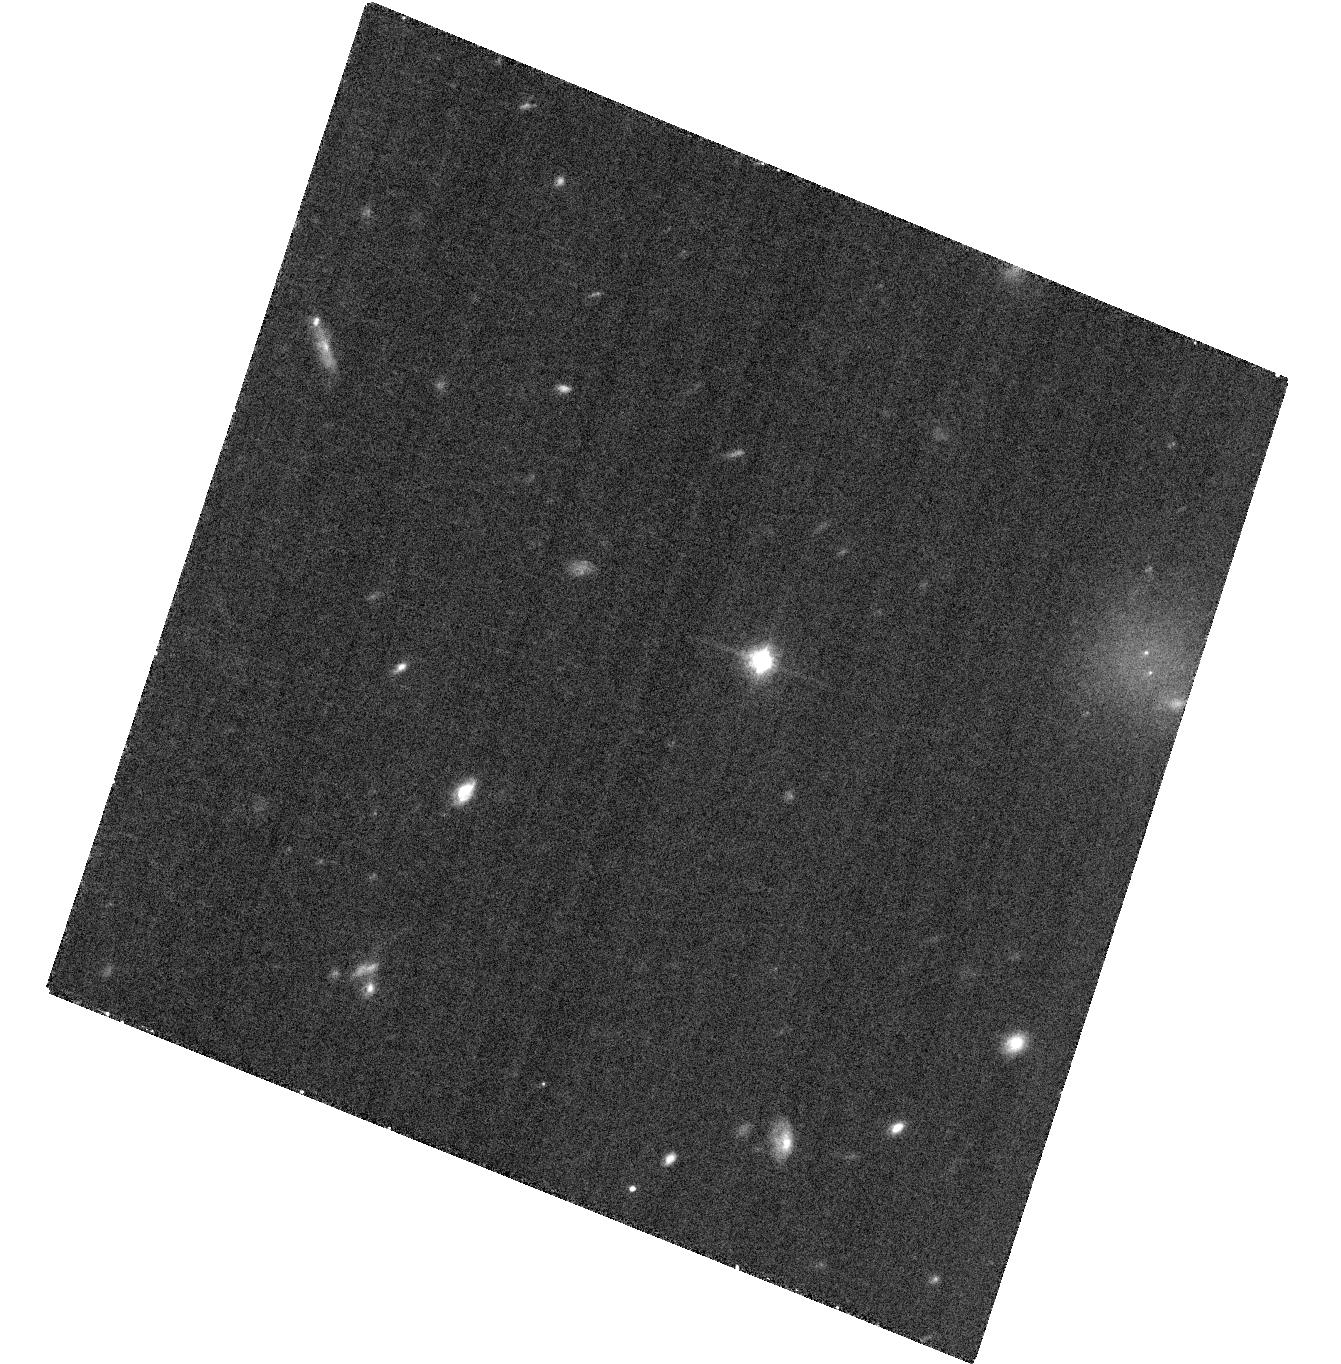
Target: SDSSJ042348.57-041403.5
Instrument: ACS/WFC
Filter: F814W
Exposure: 35 min
Observation ID: hst_12317_02_acs_wfc_f814w_jbg302

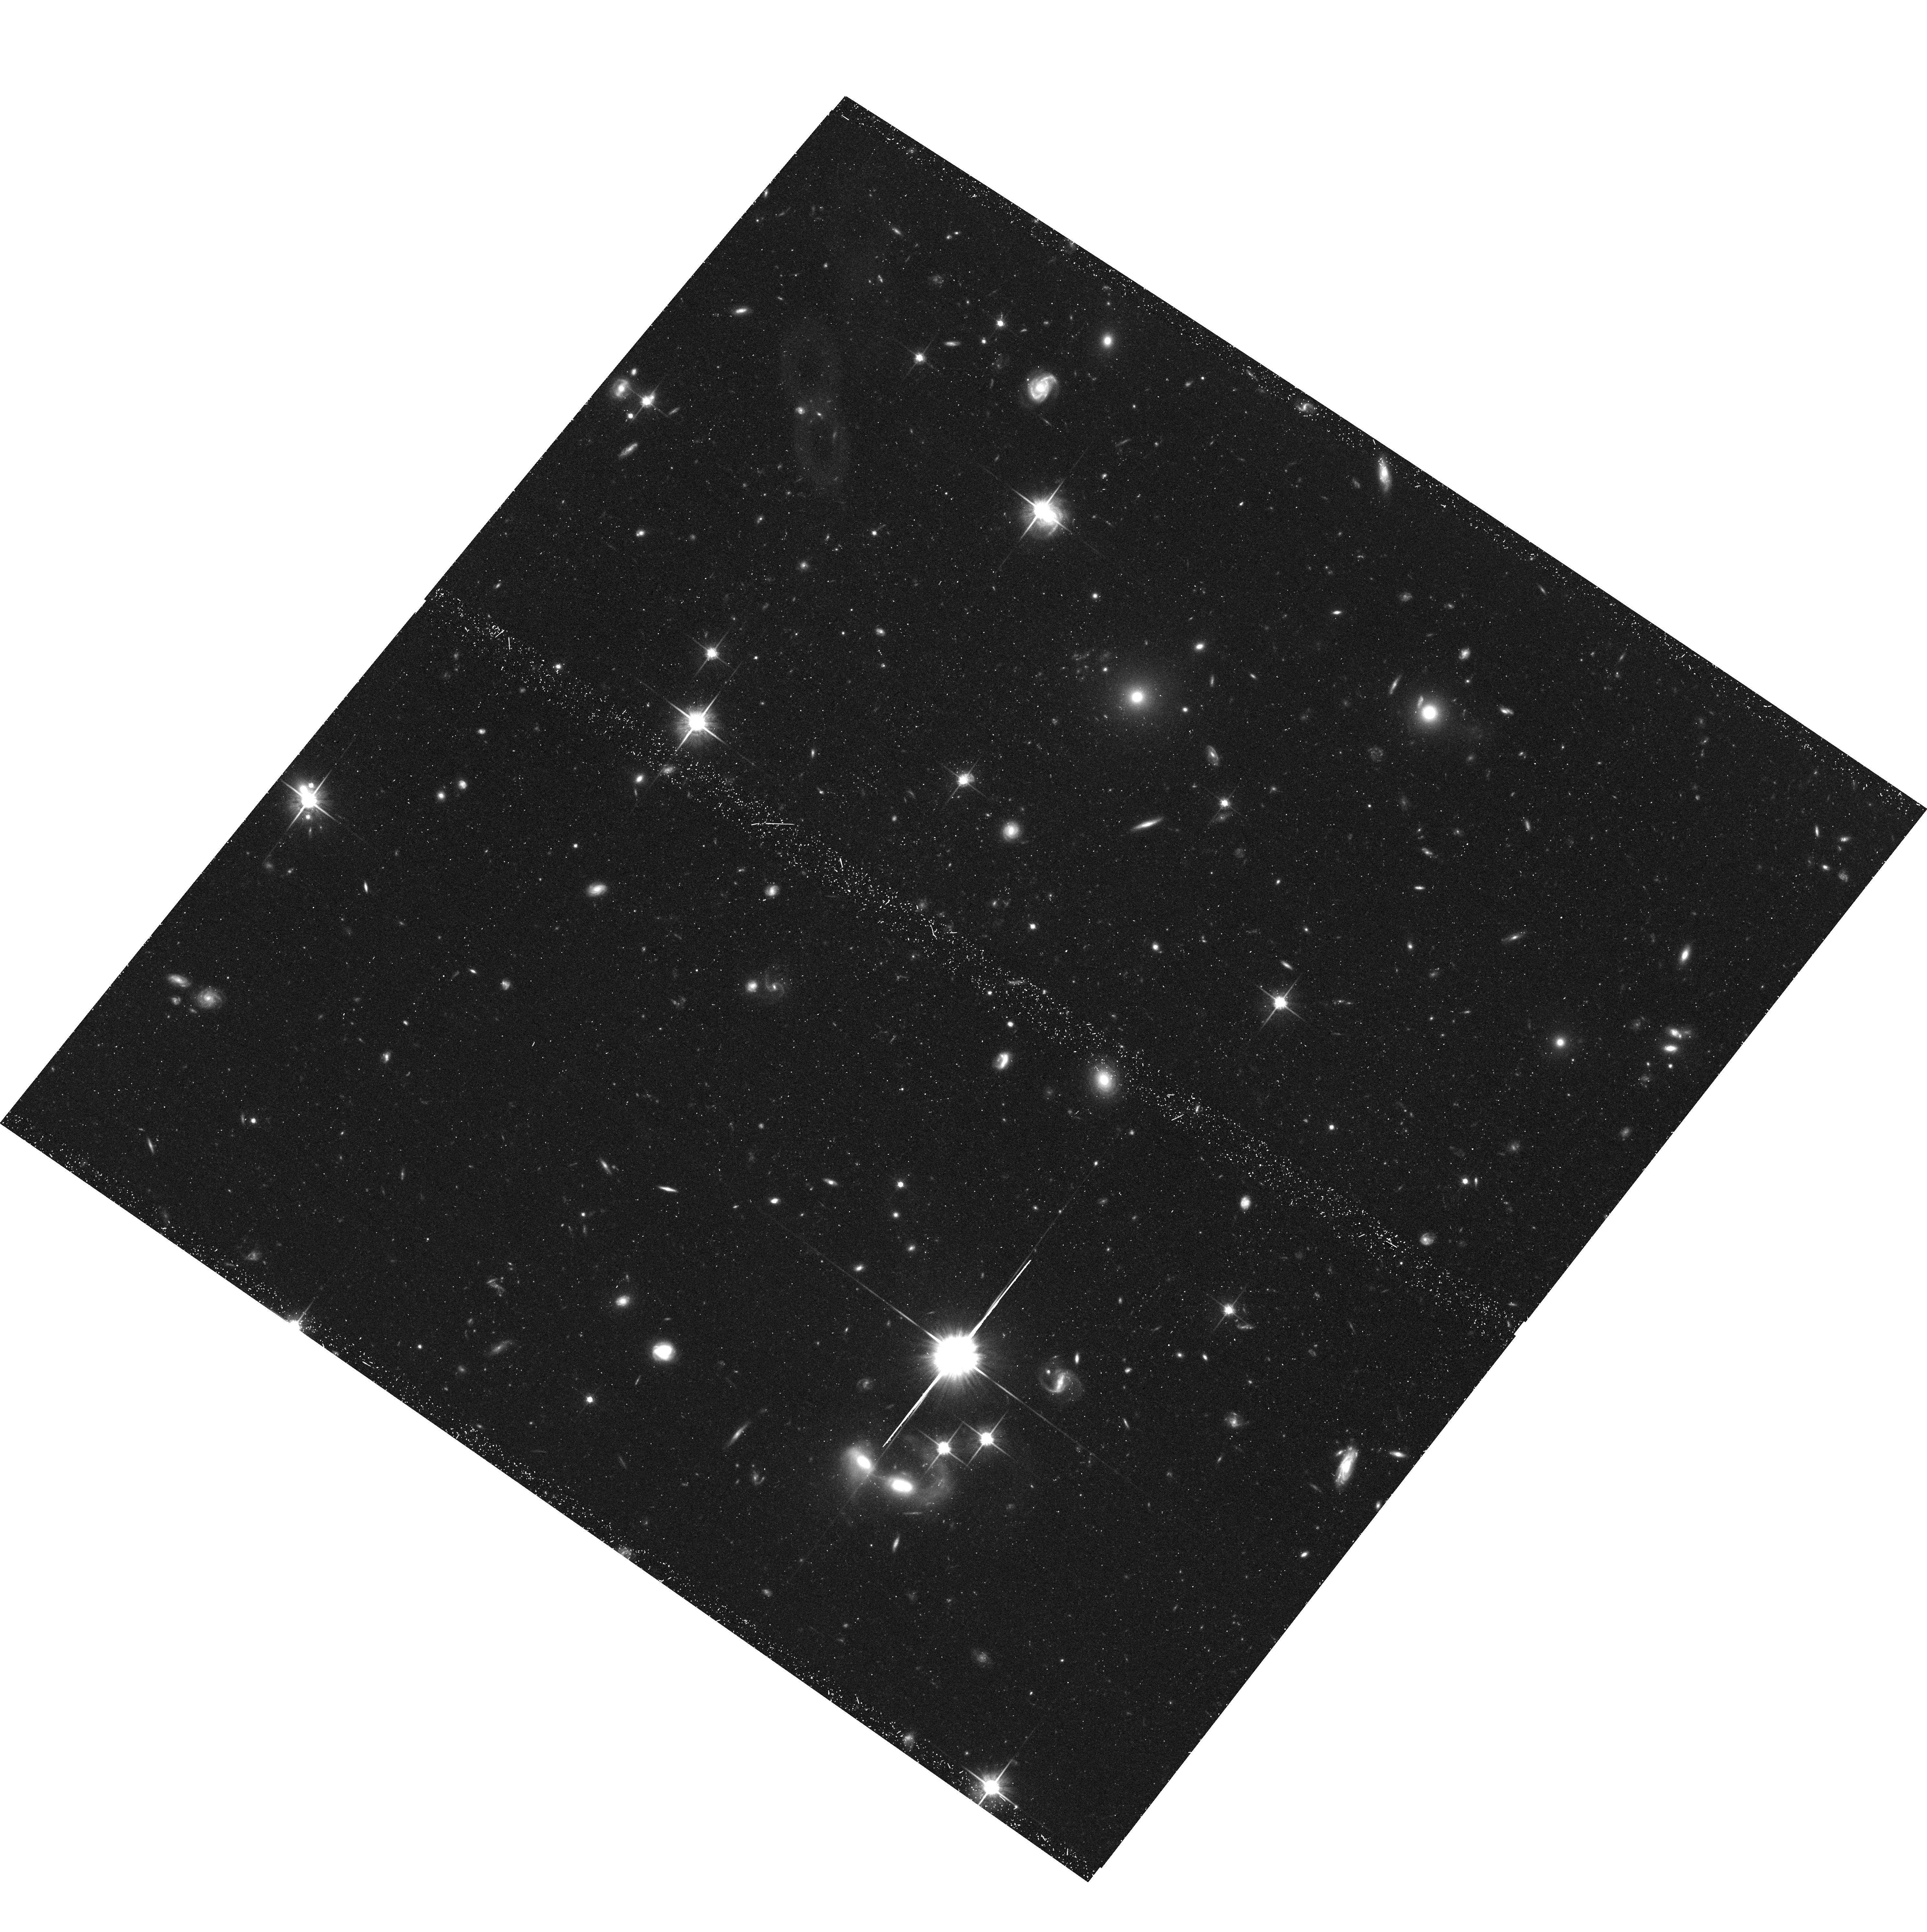
Target: 2MASSJ05185995-2828372
Instrument: ACS/WFC
Filter: F814W
Exposure: 42 min
Observation ID: hst_12317_03_acs_wfc_f814w_jbg303

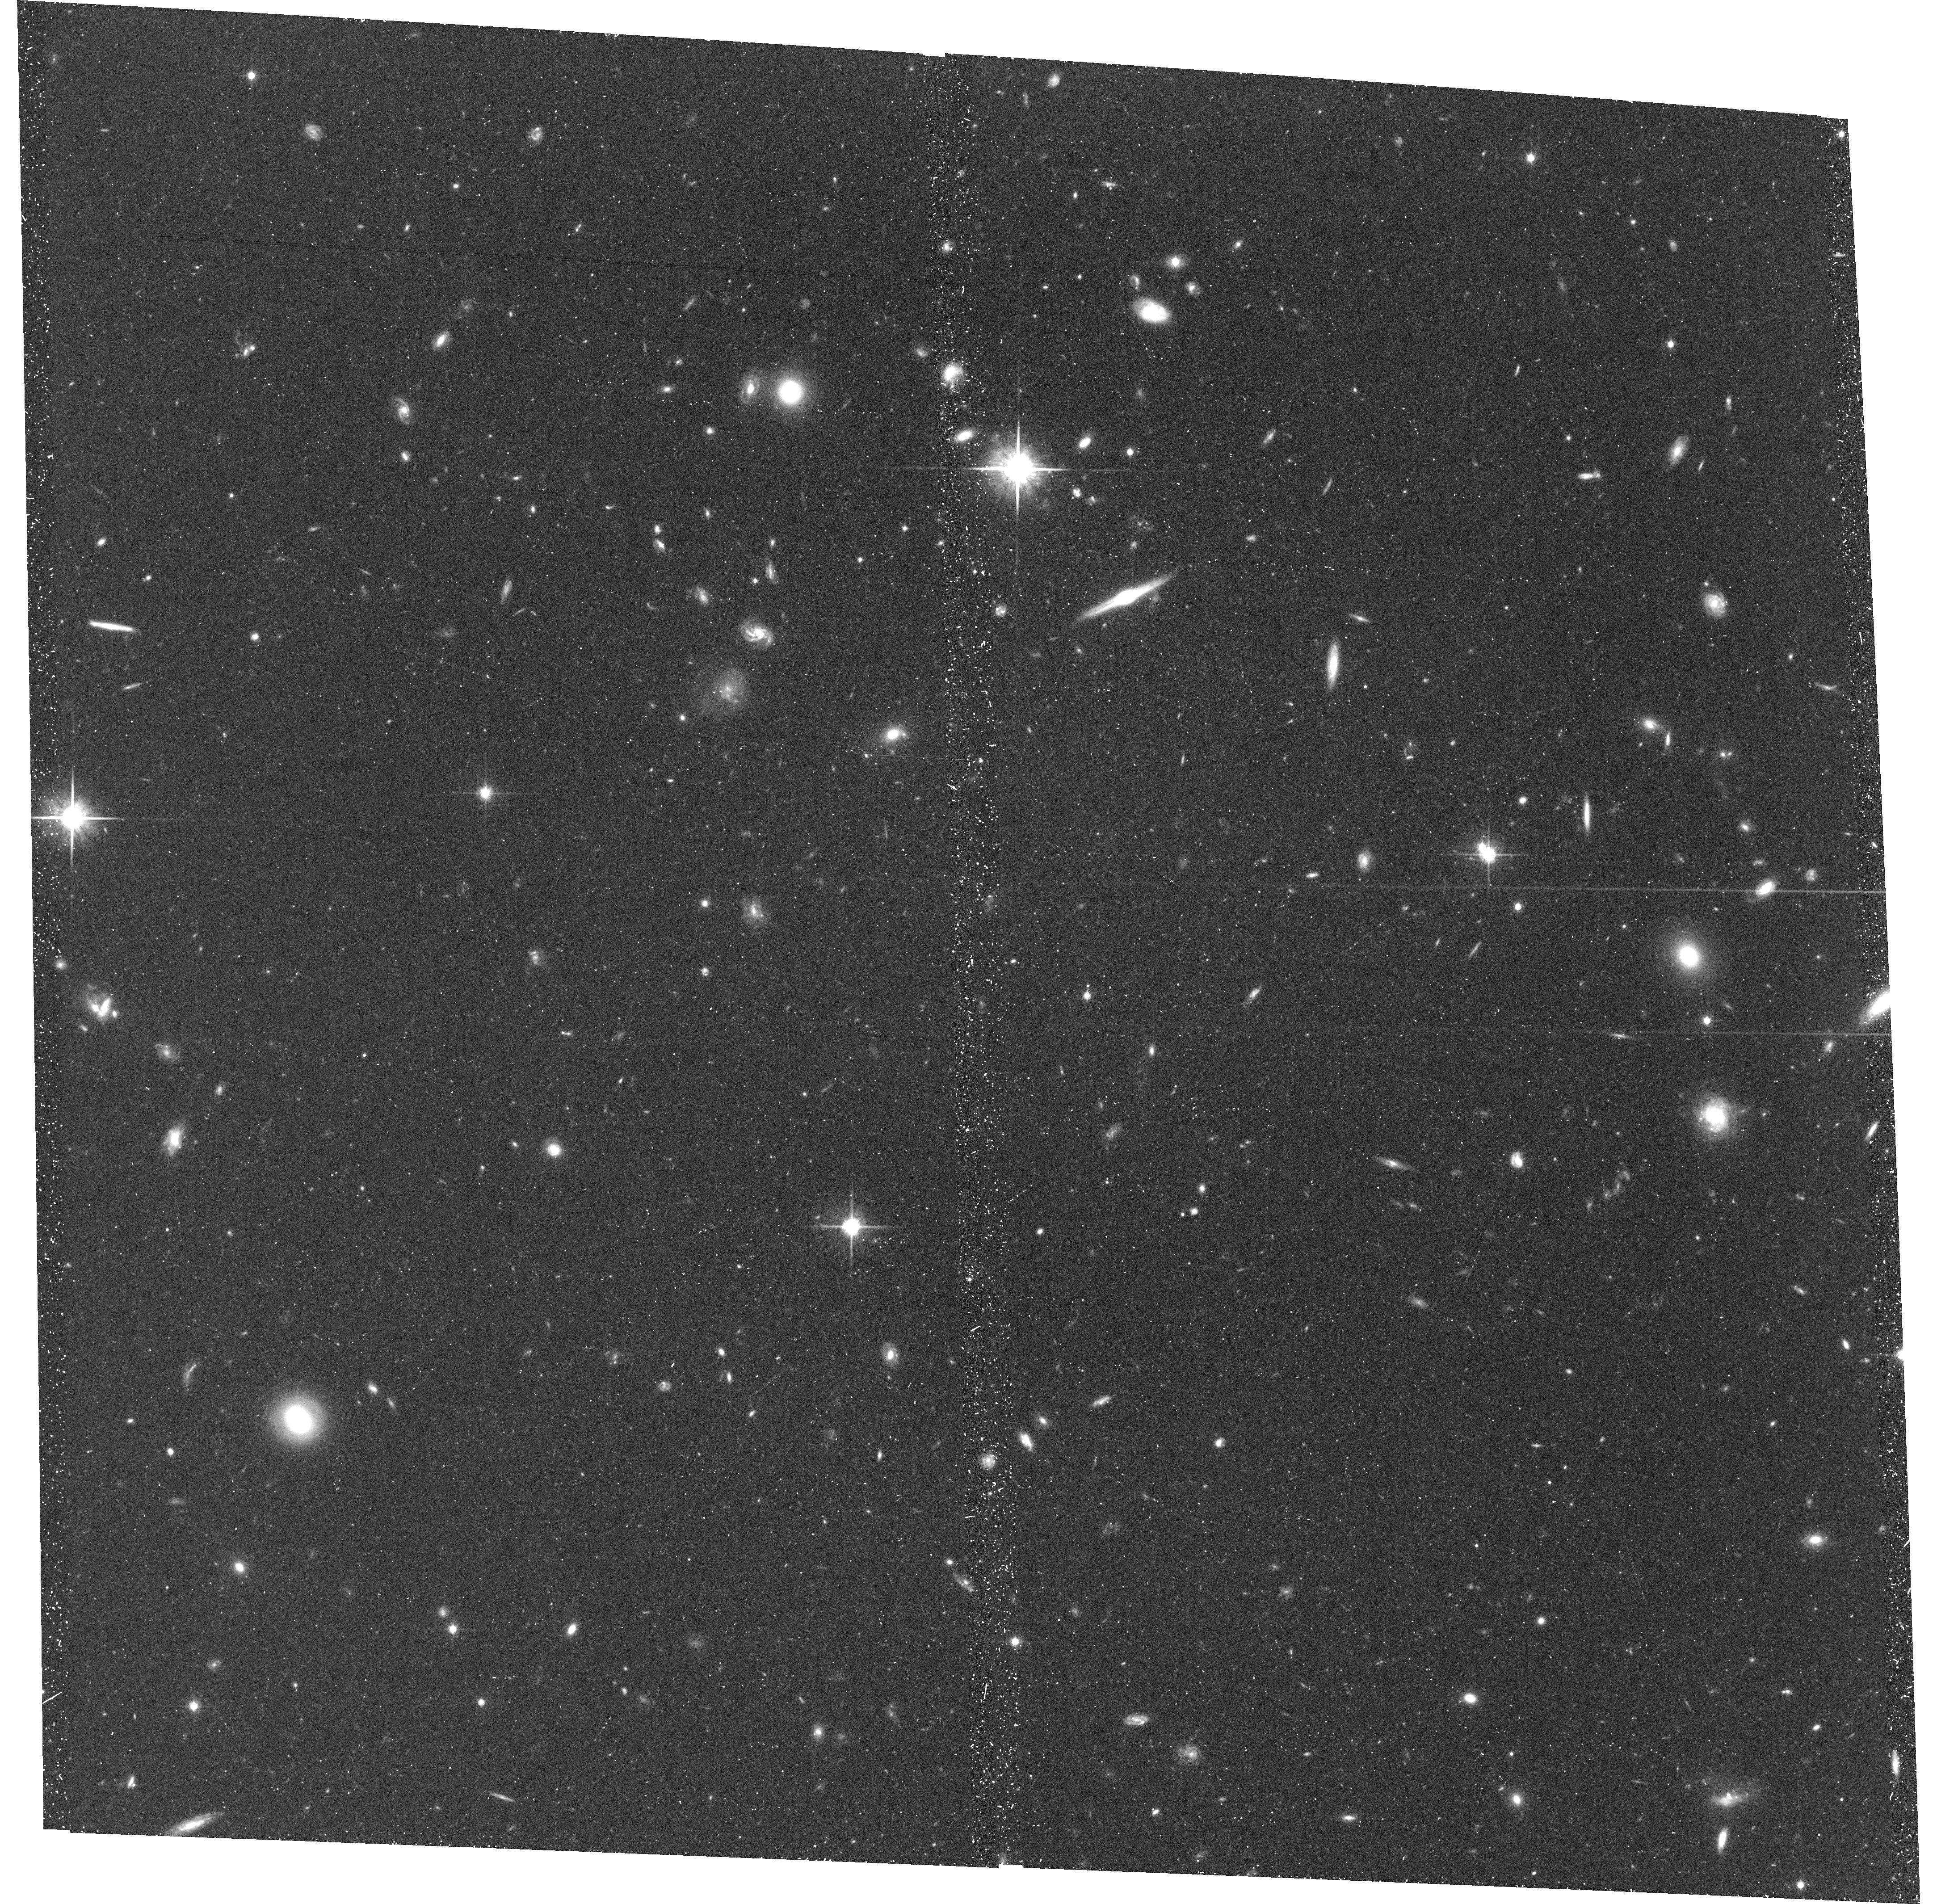
Target: SDSSJ092615.38+584720.9
Instrument: ACS/WFC
Filter: F814W
Exposure: 47 min
Observation ID: hst_12317_05_acs_wfc_f814w_jbg305

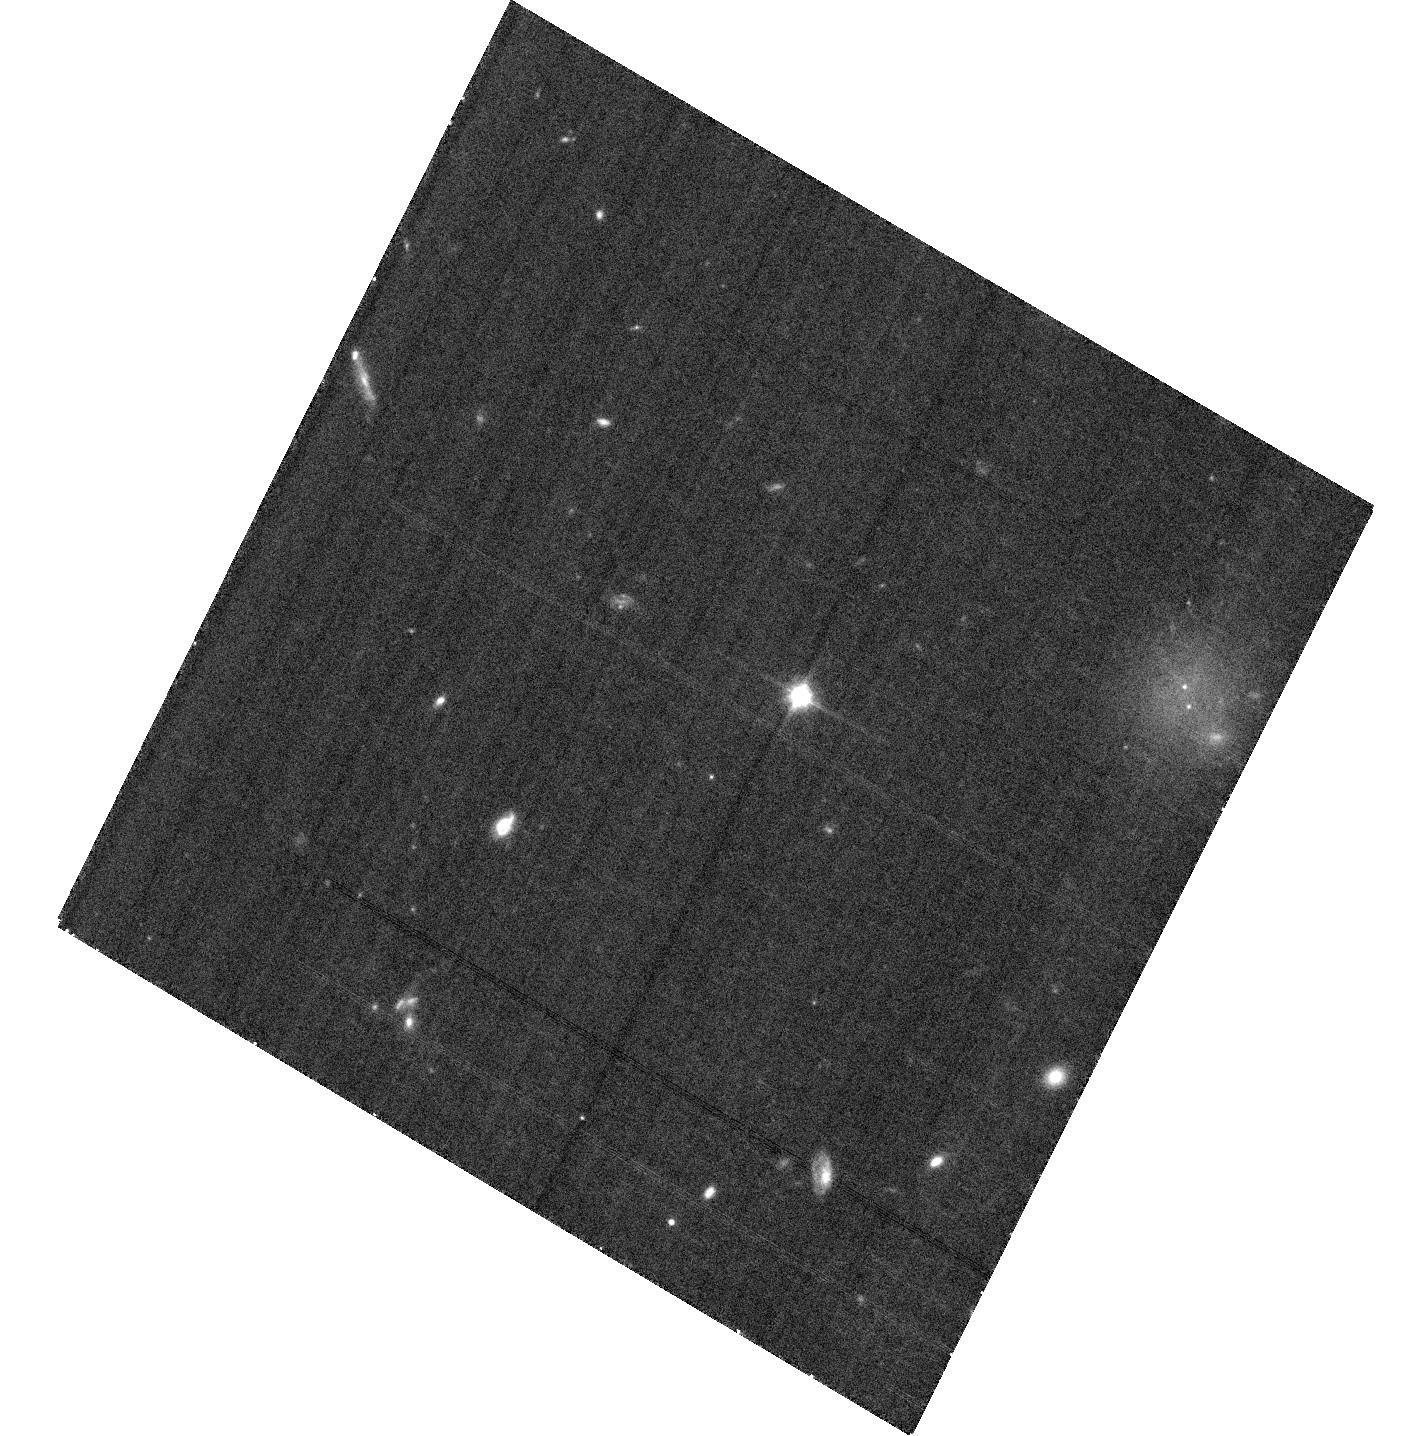
Target: SDSSJ042348.57-041403.5
Instrument: ACS/WFC
Filter: F814W
Exposure: 35 min
Observation ID: hst_12317_01_acs_wfc_f814w_jbg301

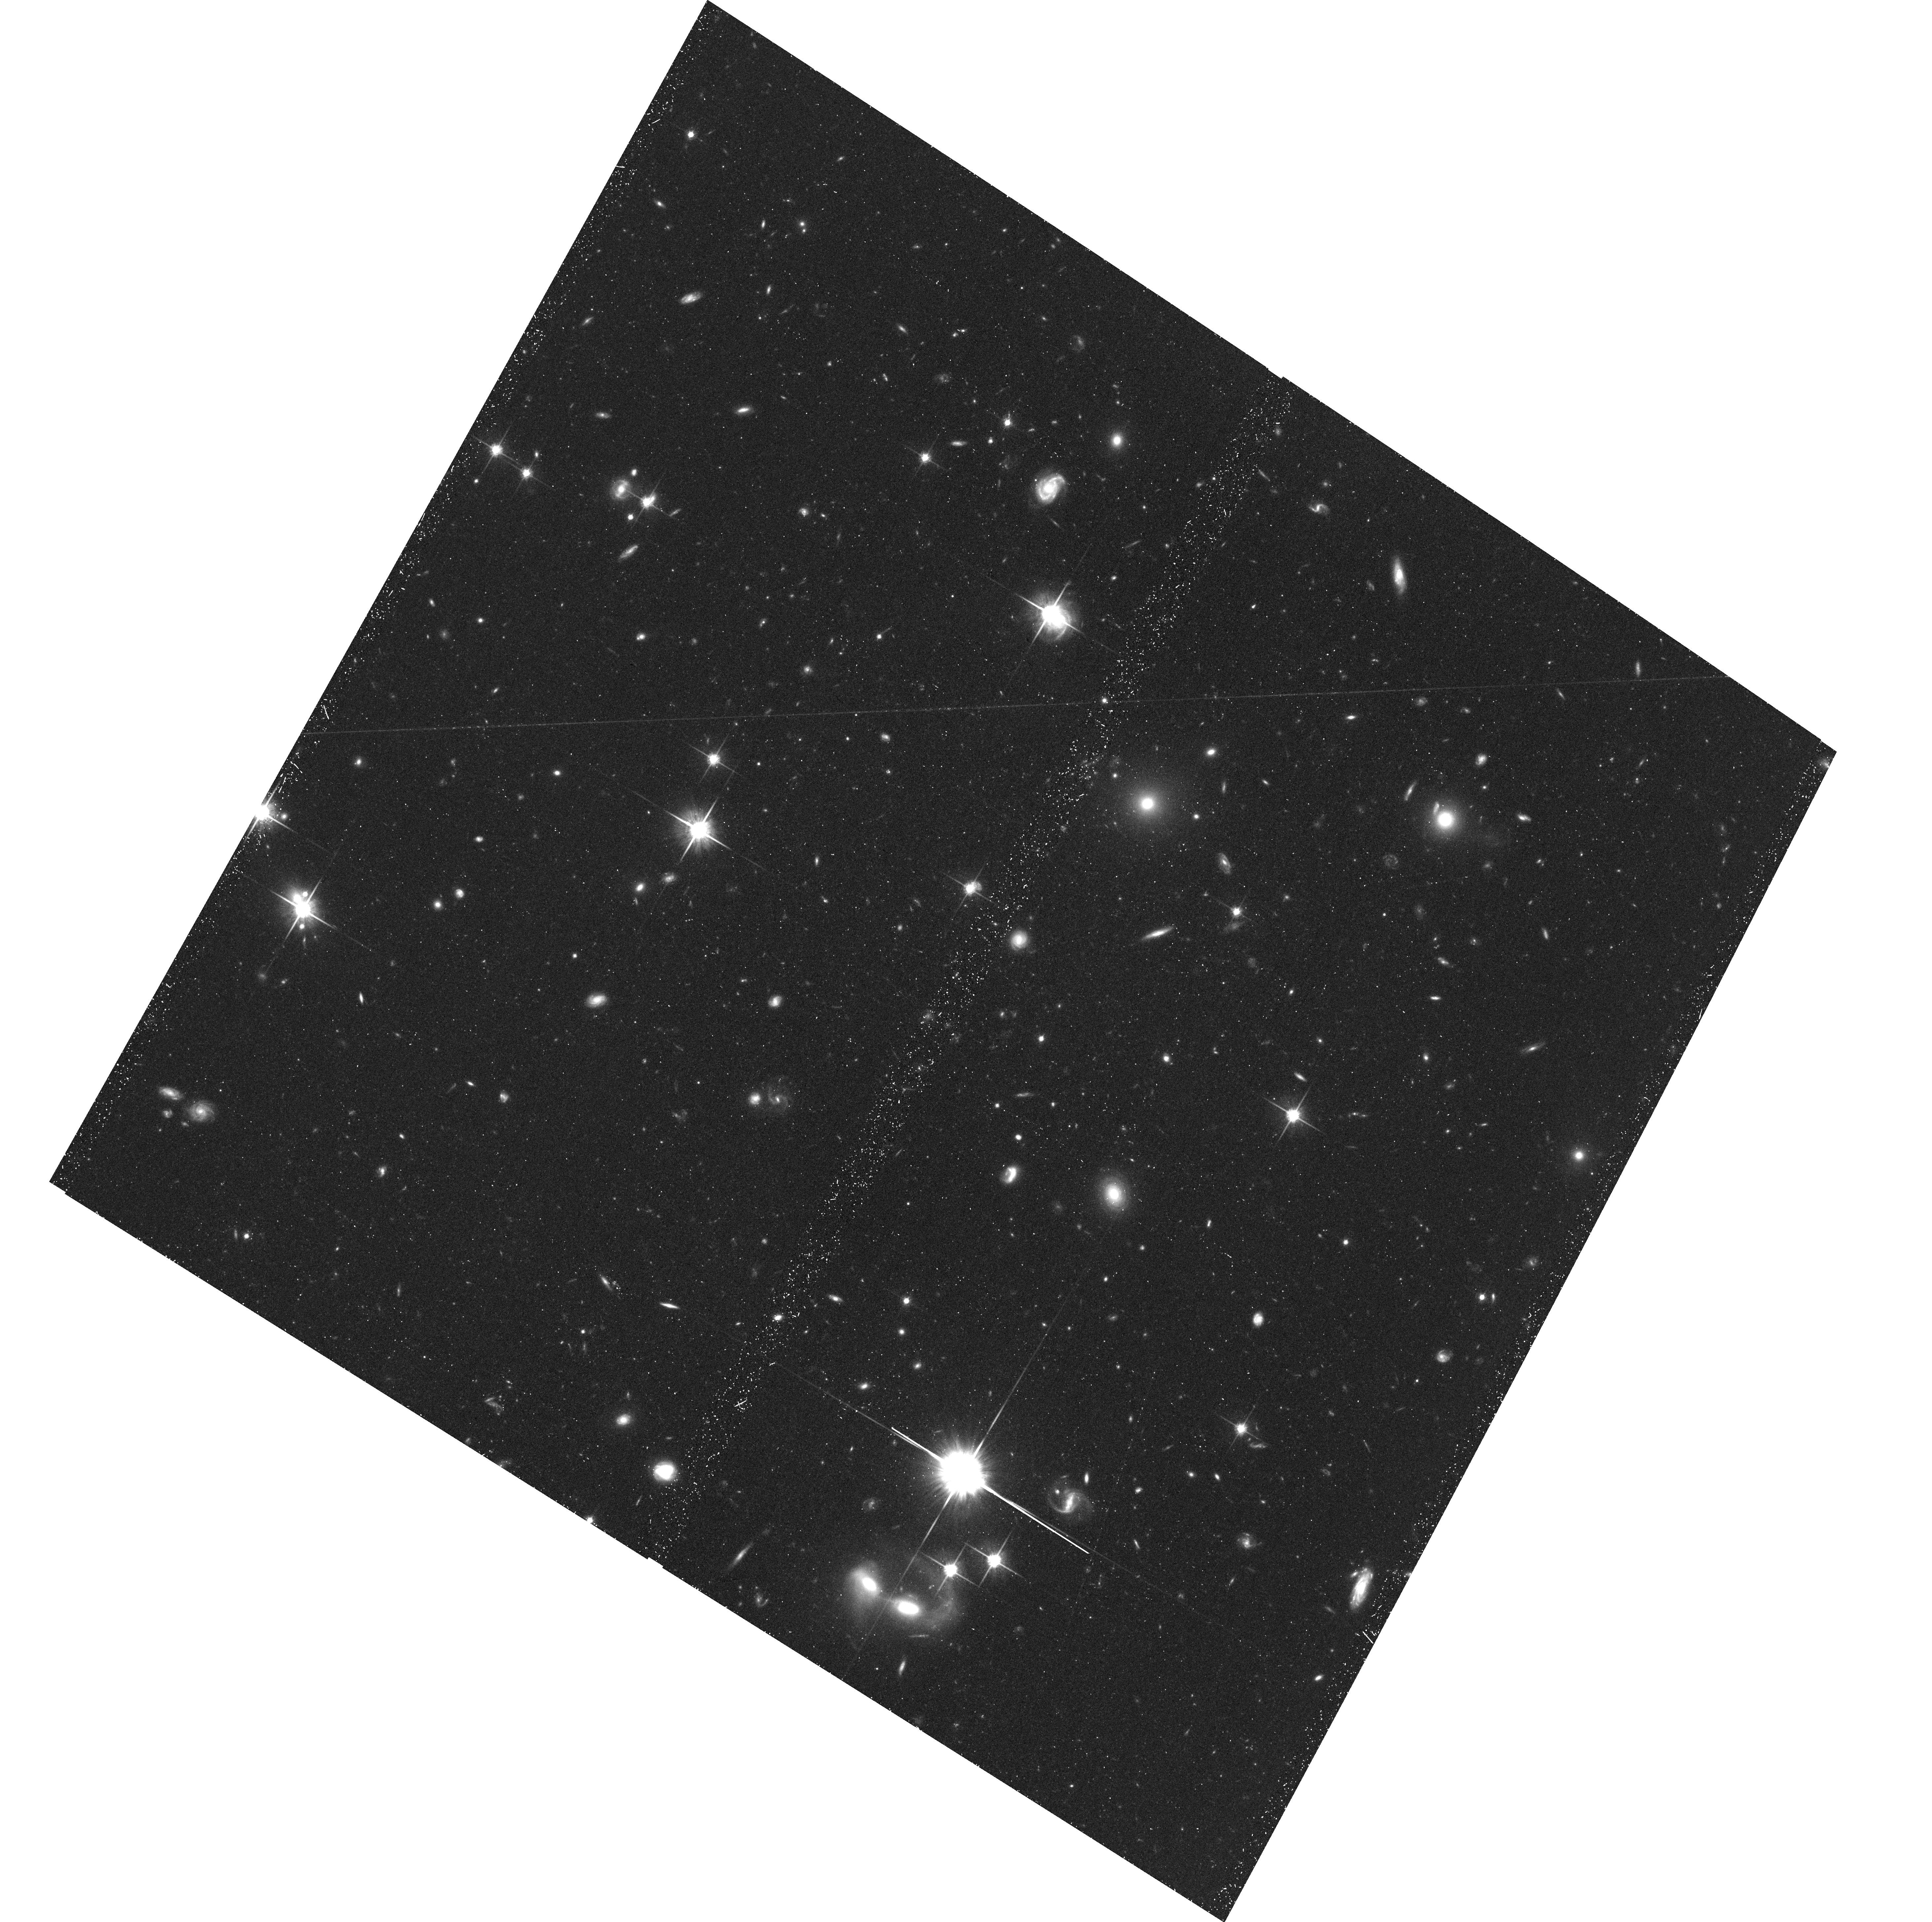
Target: 2MASSJ05185995-2828372
Instrument: ACS/WFC
Filter: F814W
Exposure: 42 min
Observation ID: hst_12317_04_acs_wfc_f814w_jbg304

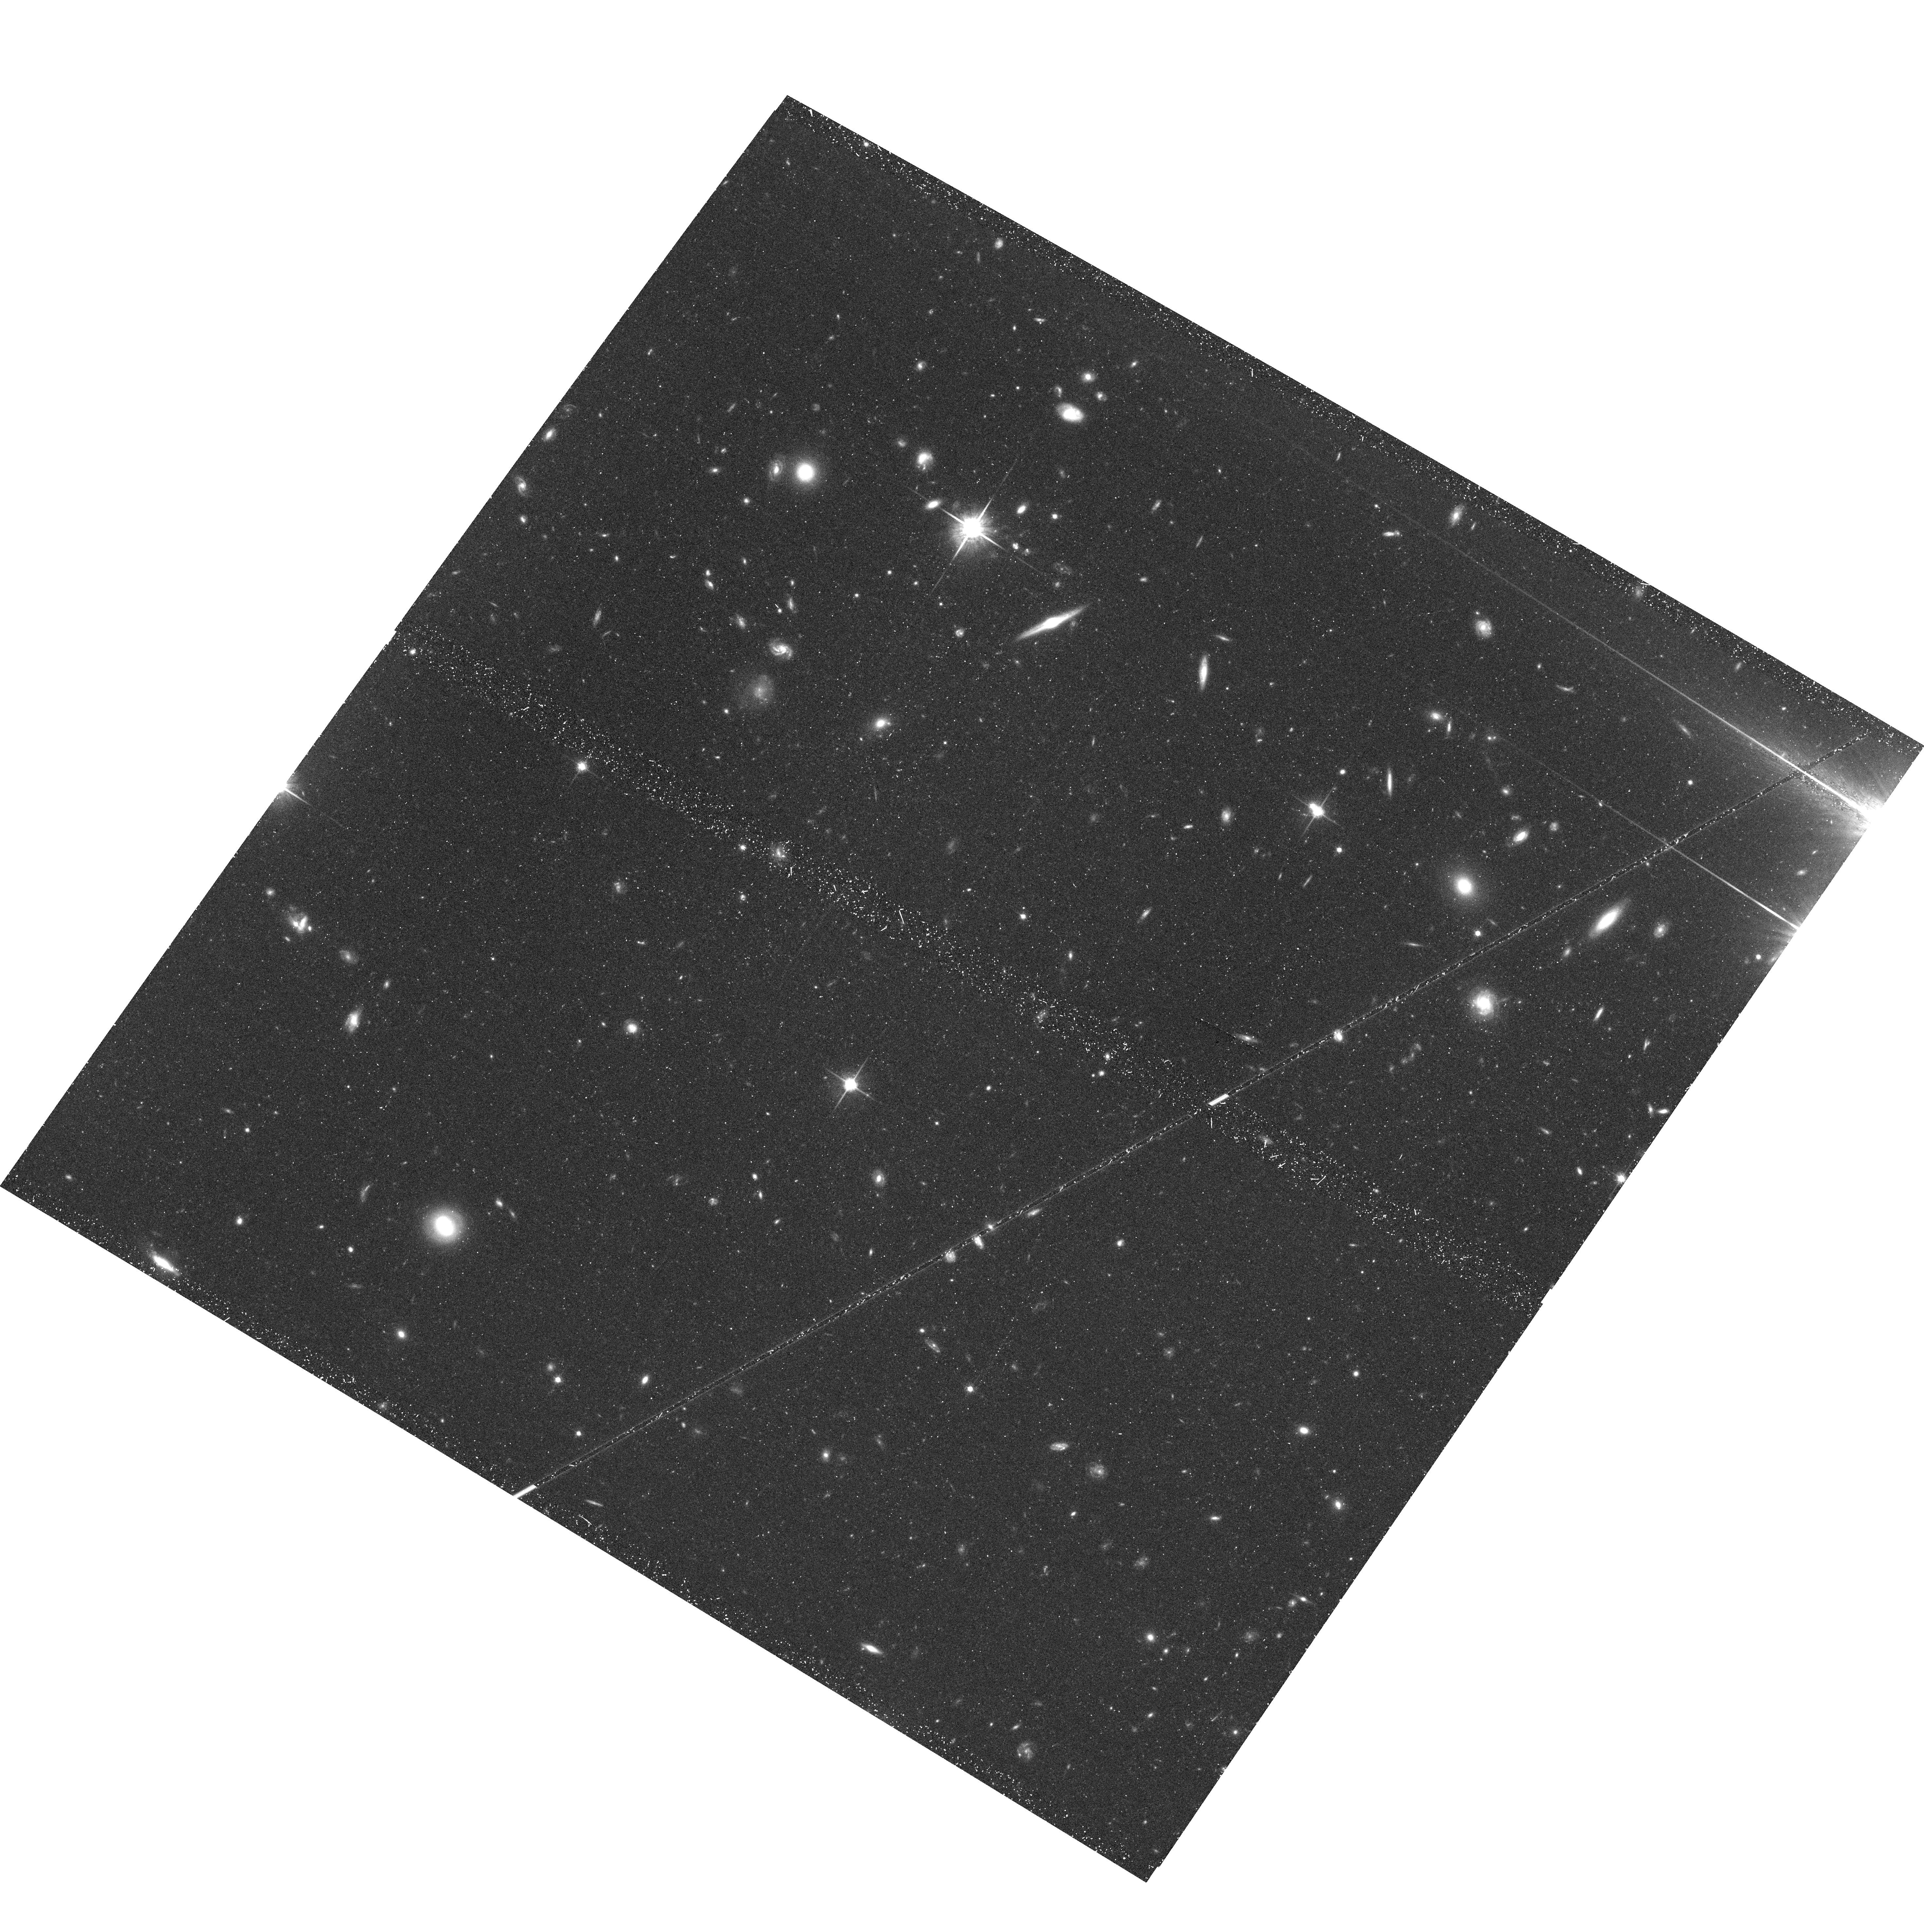
Target: SDSSJ092615.38+584720.9
Instrument: ACS/WFC
Filter: F814W
Exposure: 47 min
Observation ID: hst_12317_06_acs_wfc_f814w_jbg306

Dynamical Masses of the Coolest Brown Dwarfs (PI: Liu, Michael C.)

T dwarfs are excellent laboratories to study the evolution and the atmospheric physics of both brown dwarfs and extrasolar planets. To date, only a single T dwarf binary has a dynamical mass determination, and more are sorely needed. The prospects of measuring more dynamical masses over the next decade are limited to 6 known short-period T dwarf binaries. We propose here to obtain Long-Term HST/ACS monitoring for the 3 of the 6 binaries which cannot be resolved with AO from the ground. Upon completion, our program will substantially increase the number of T dwarf dynamical mass measurements and thereby provide key benchmarks for testing theoretical models of ultracool objects.